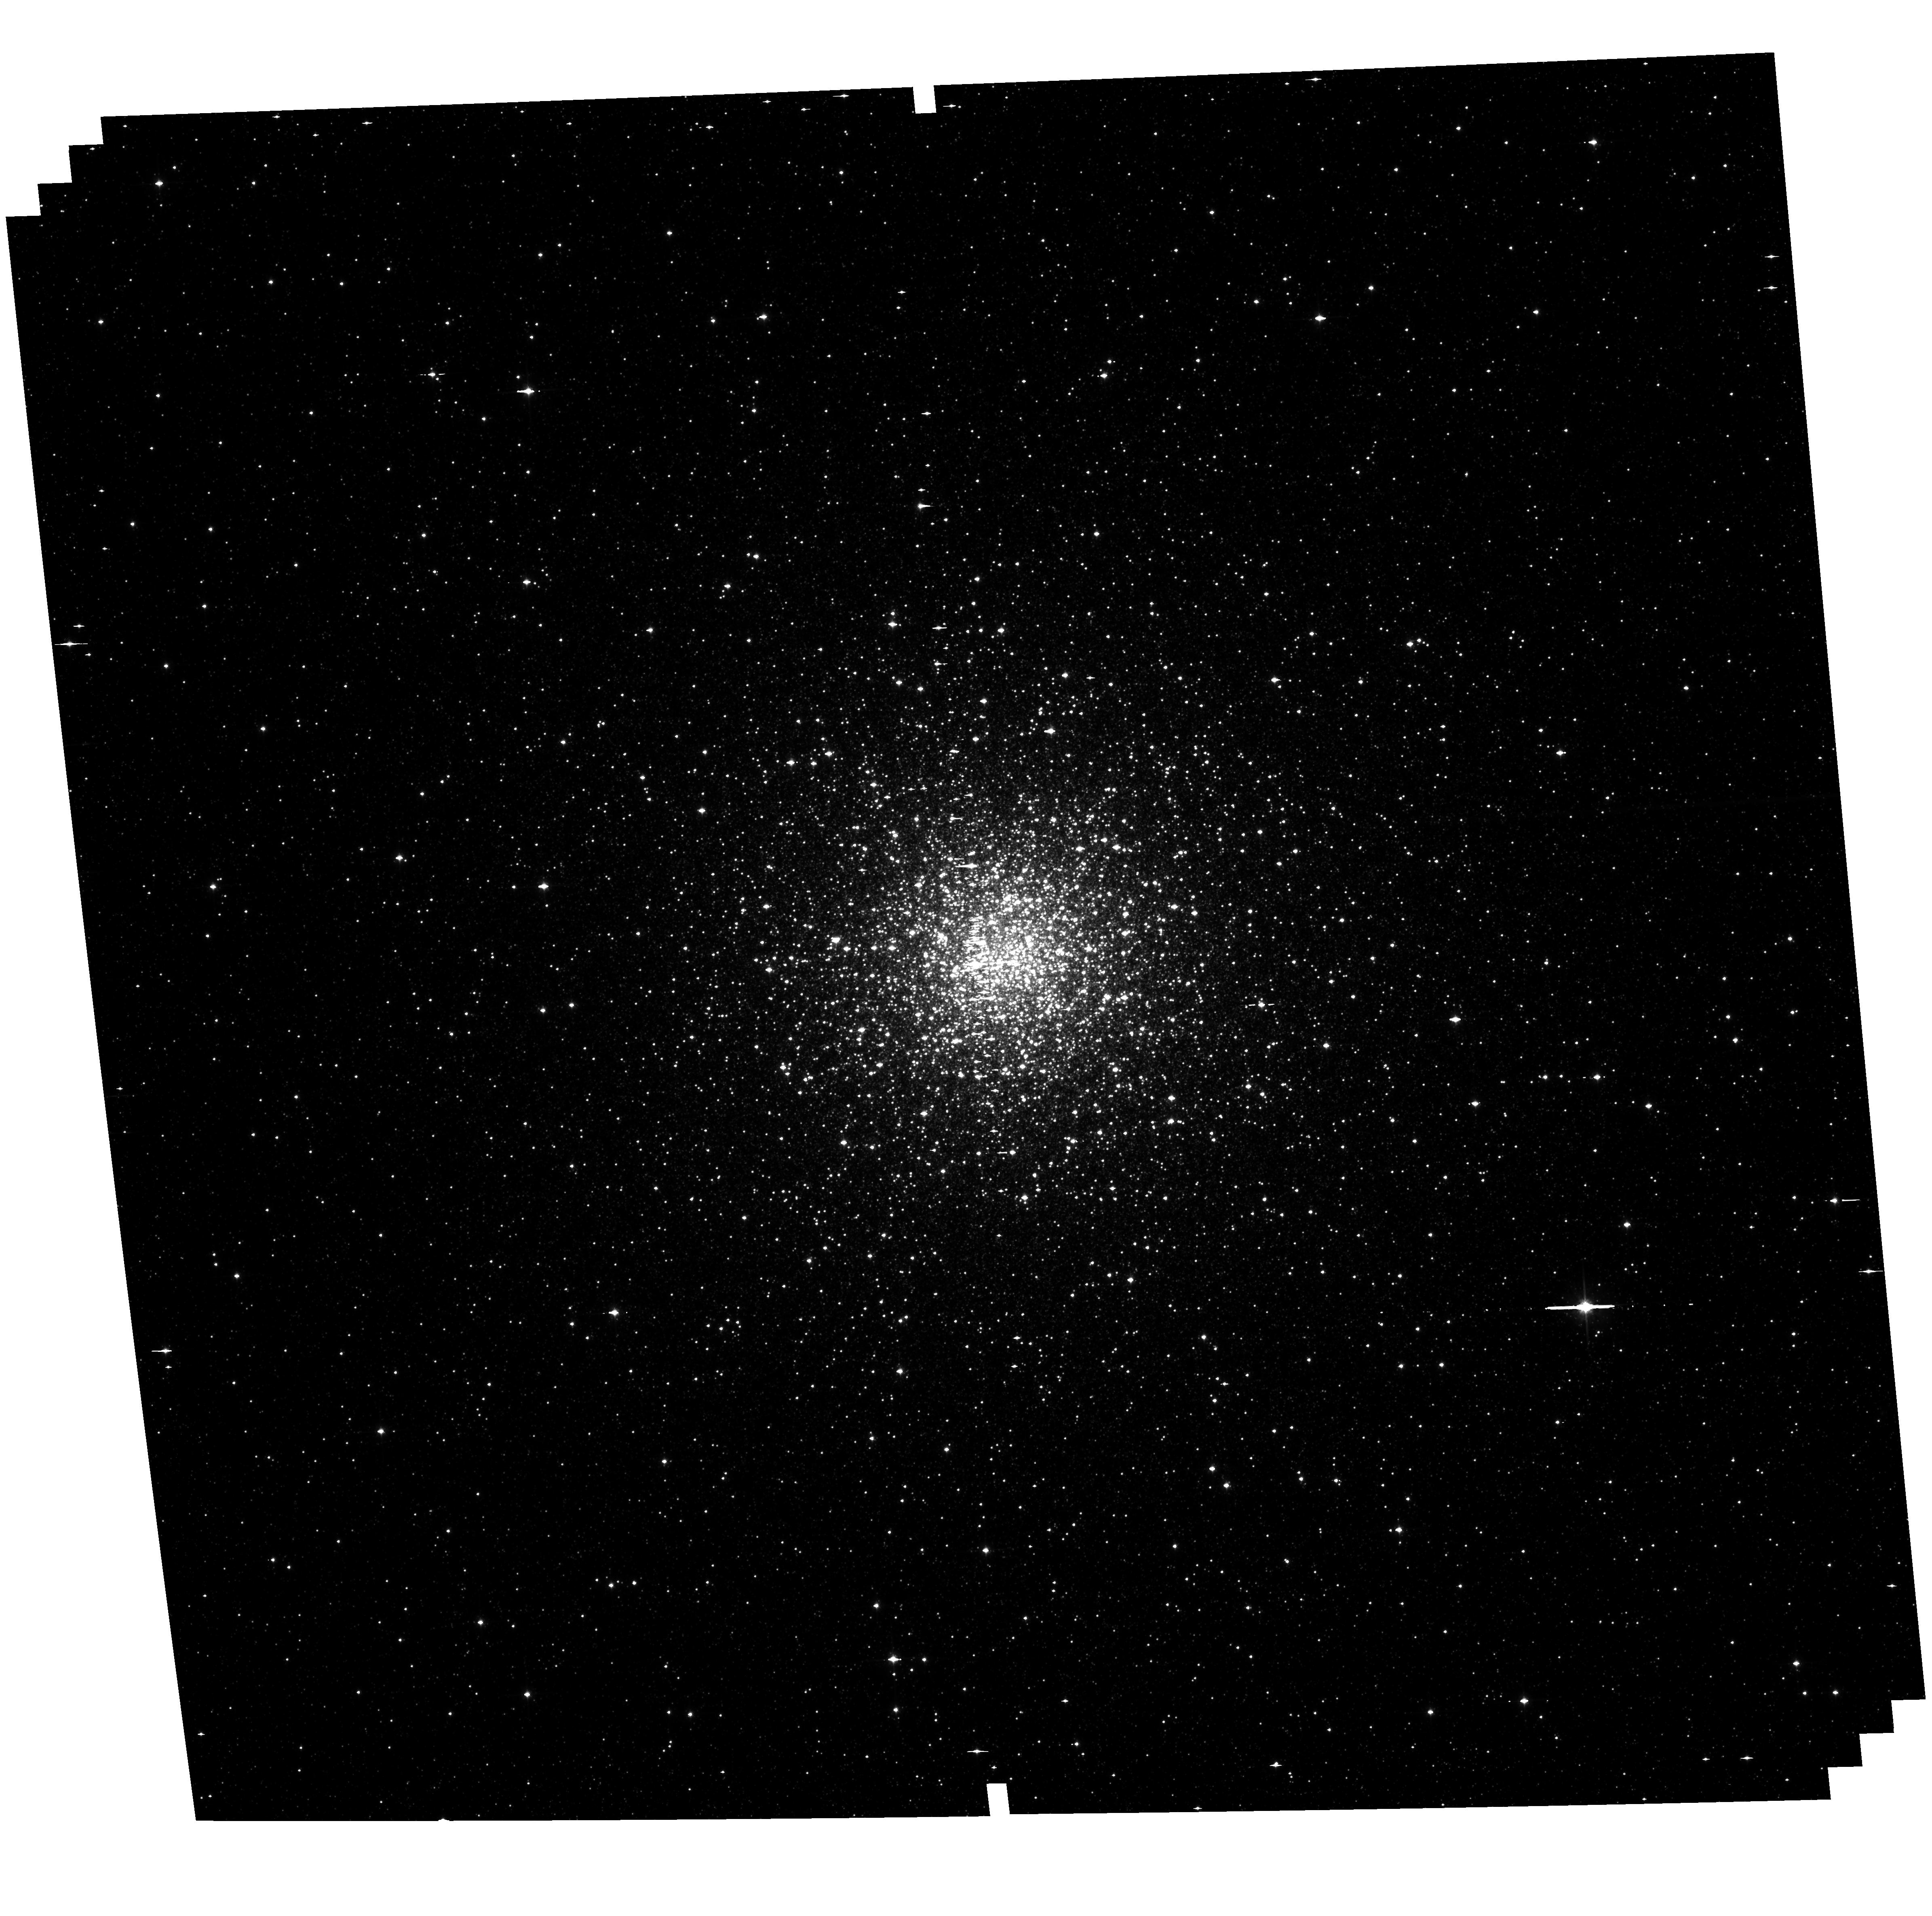
Target: NGC6441. Instrument: ACS/WFC. Filter: F814W. Exposure: 23 min. Observation ID: hst_16298_28_acs_wfc_f814w_jeaz28

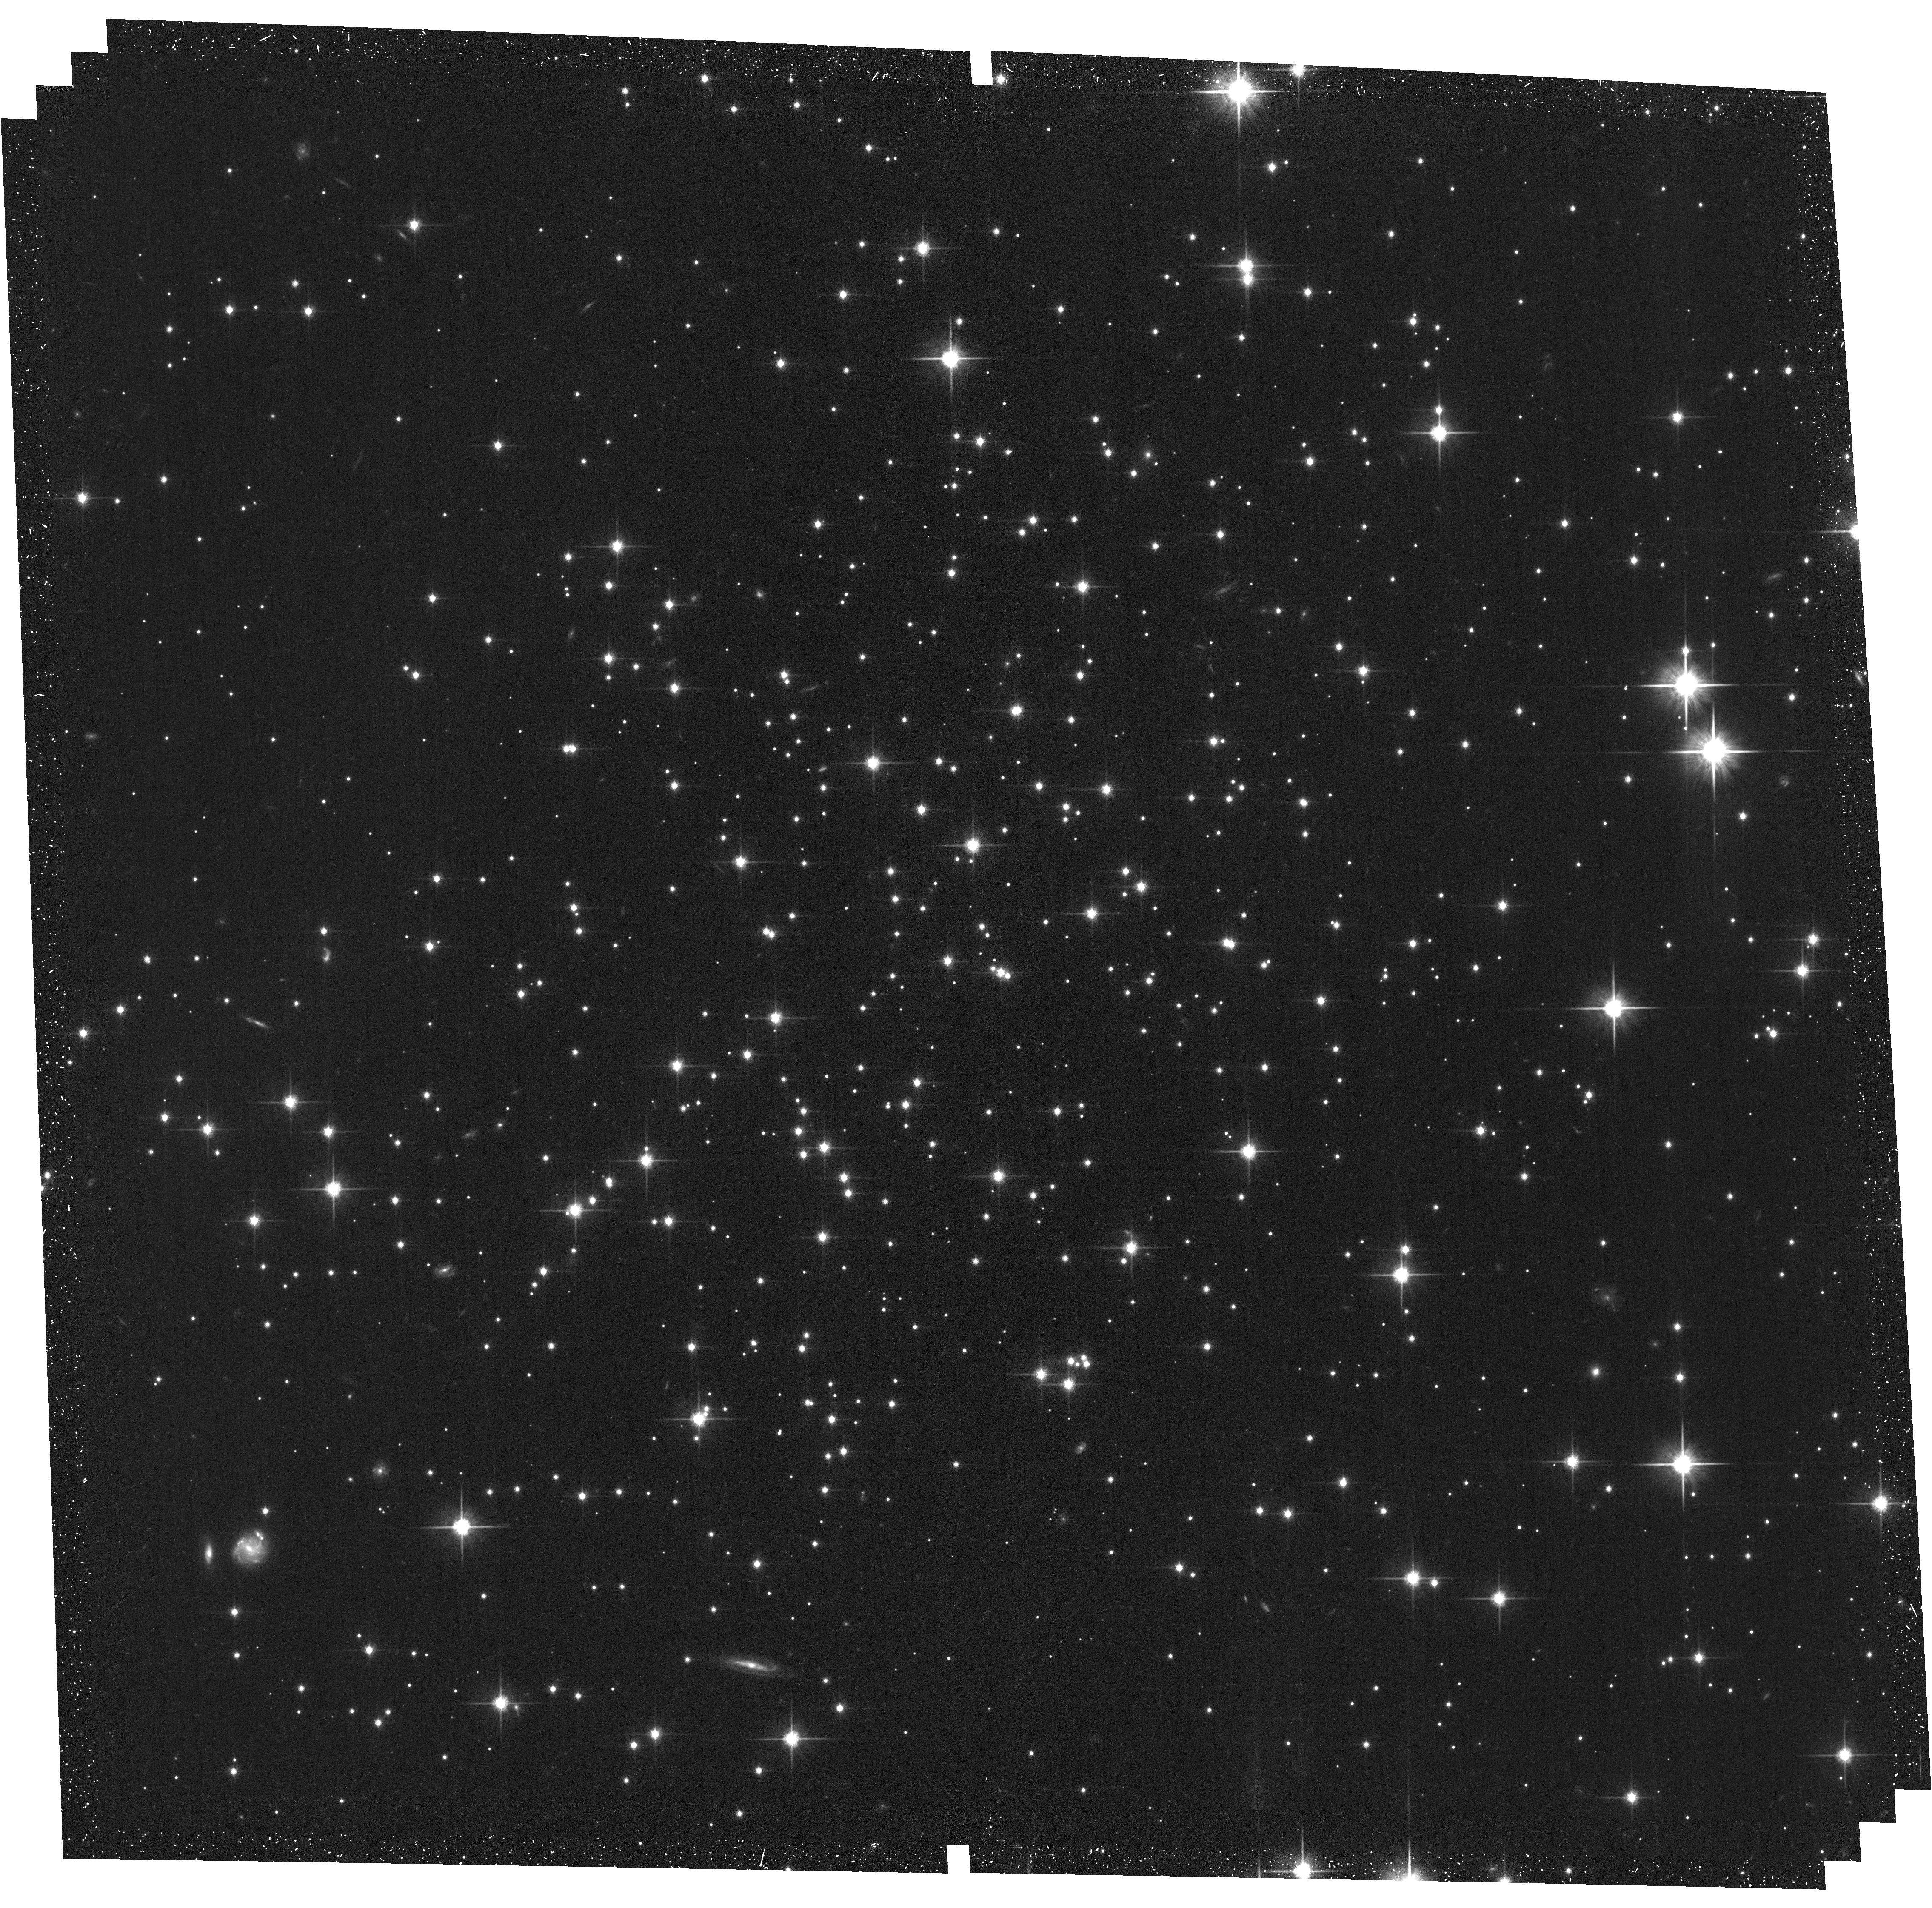
Target: E3. Instrument: ACS/WFC. Filter: F814W. Exposure: 23 min. Observation ID: hst_16298_05_acs_wfc_f814w_jeaz05

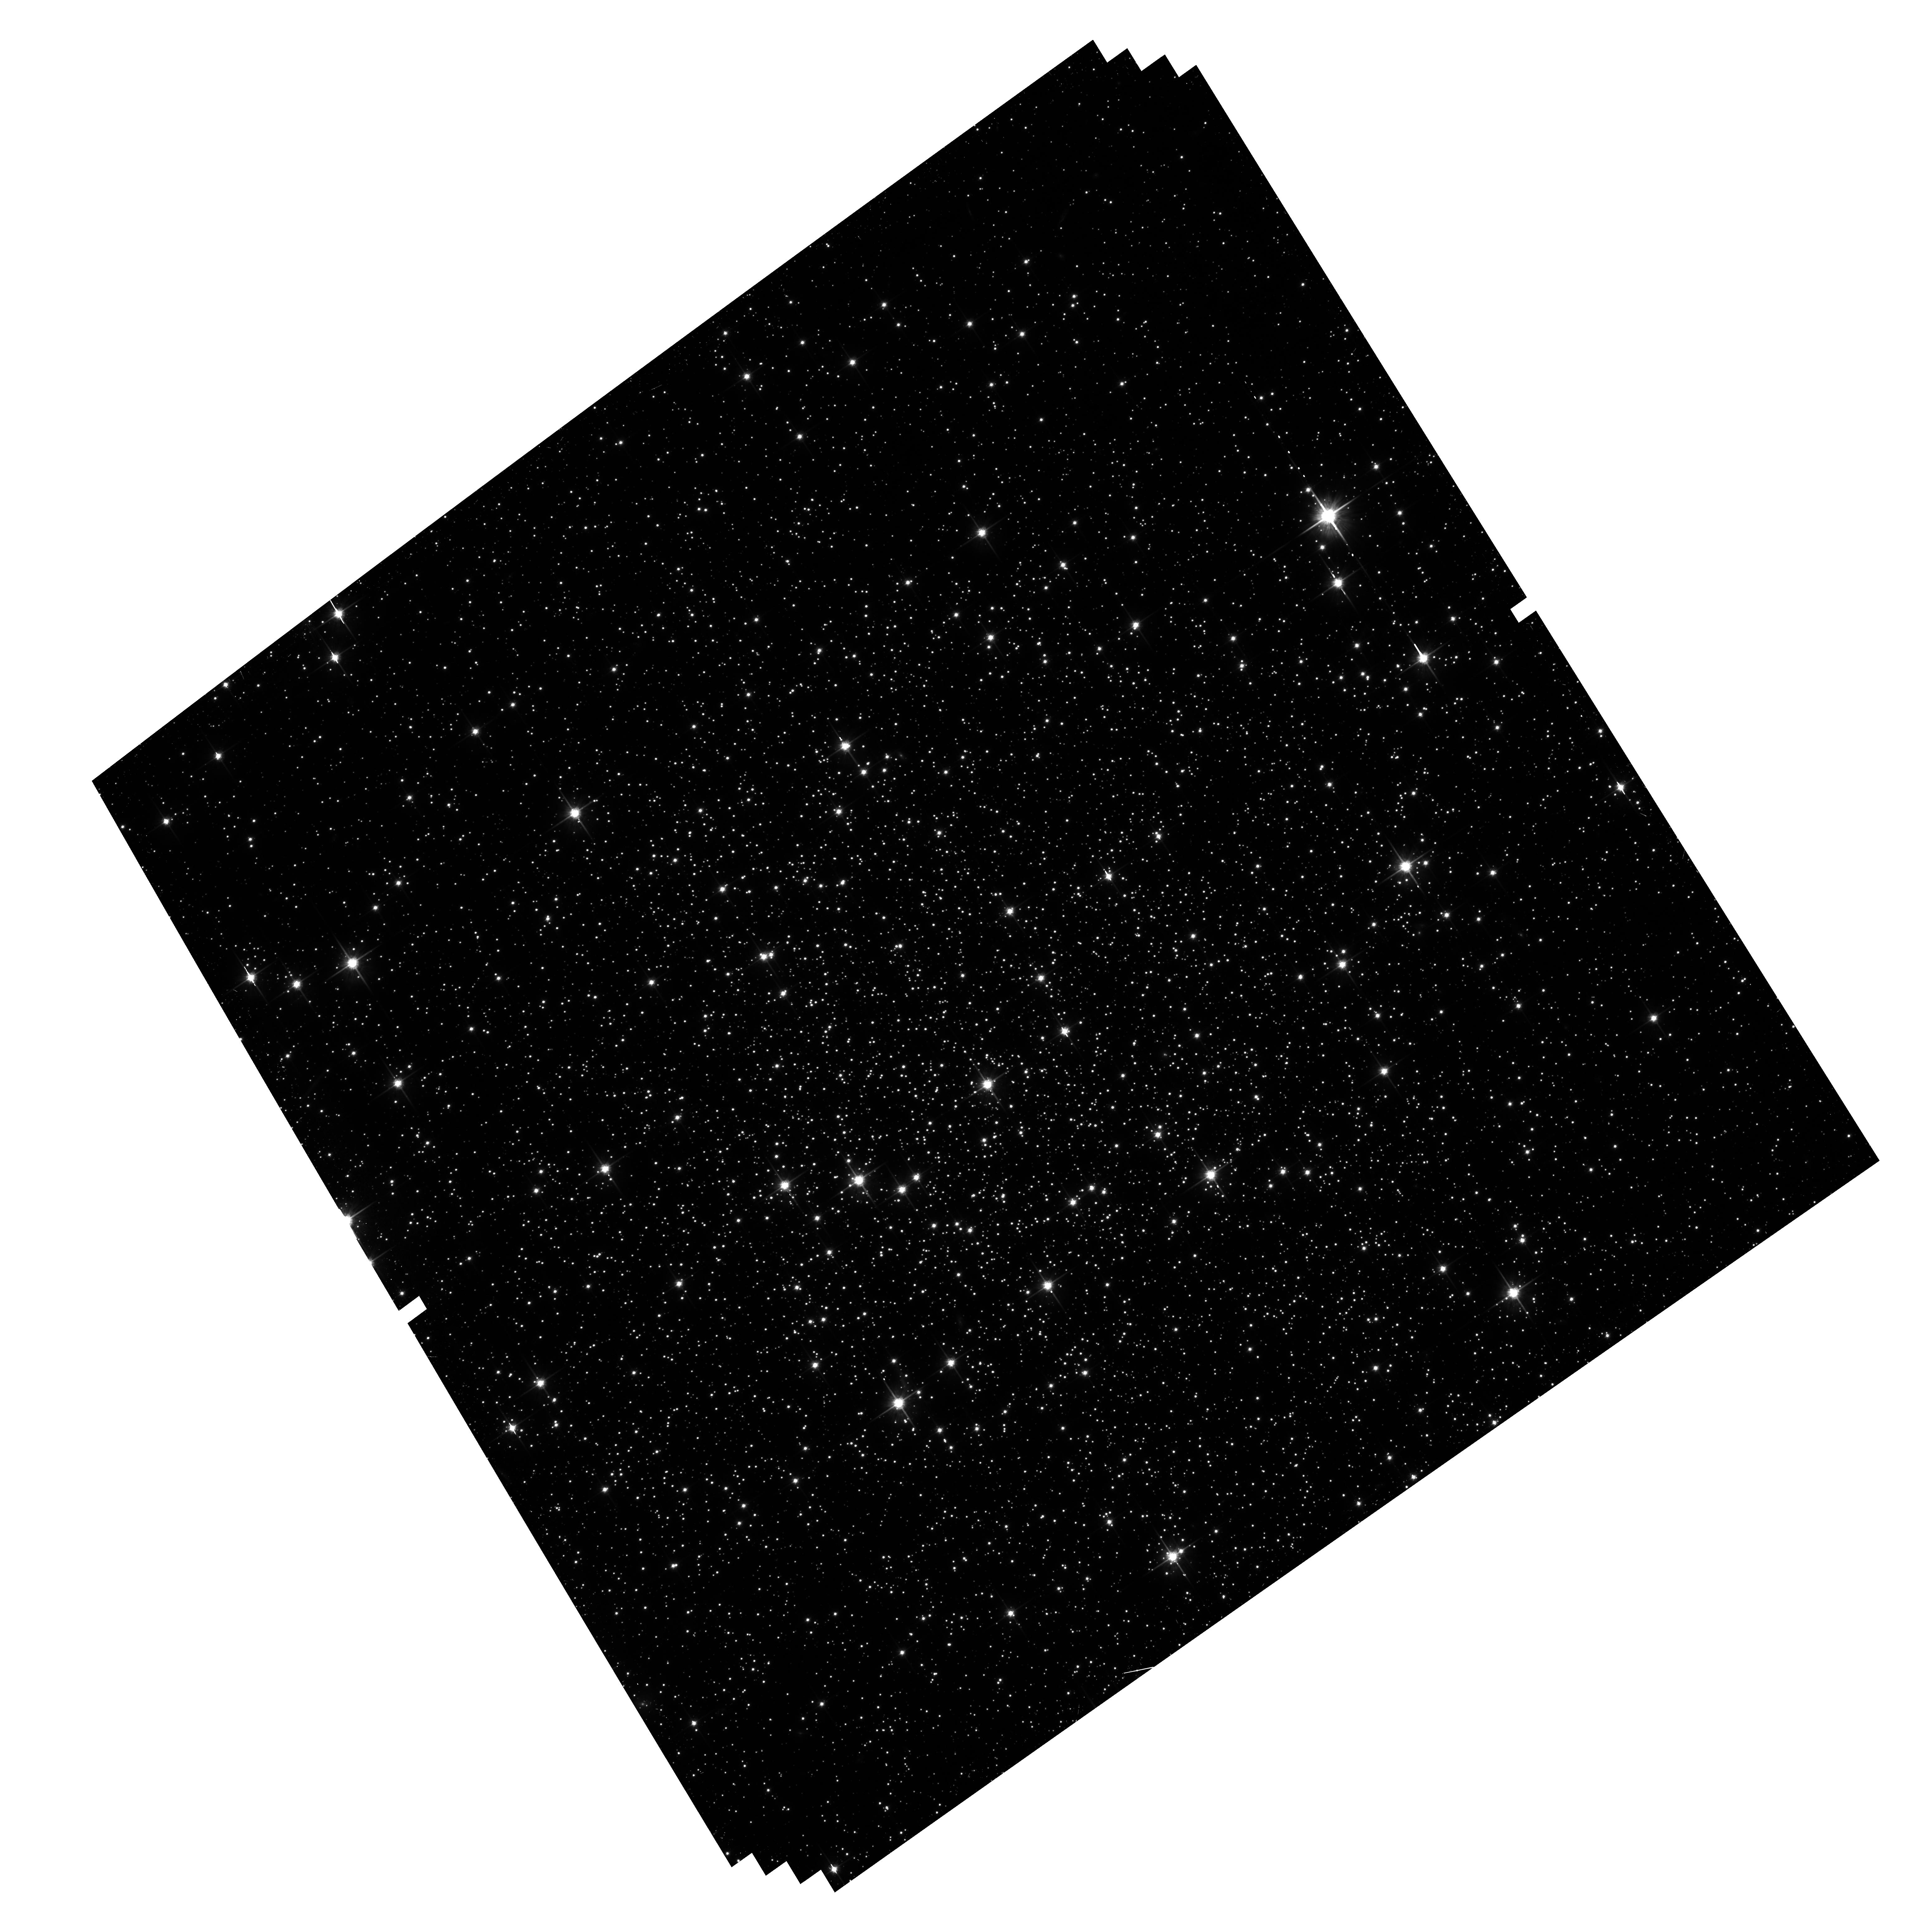
Target: NGC288. Instrument: ACS/WFC. Filter: F814W. Exposure: 23 min. Observation ID: hst_16298_01_acs_wfc_f814w_jeaz01

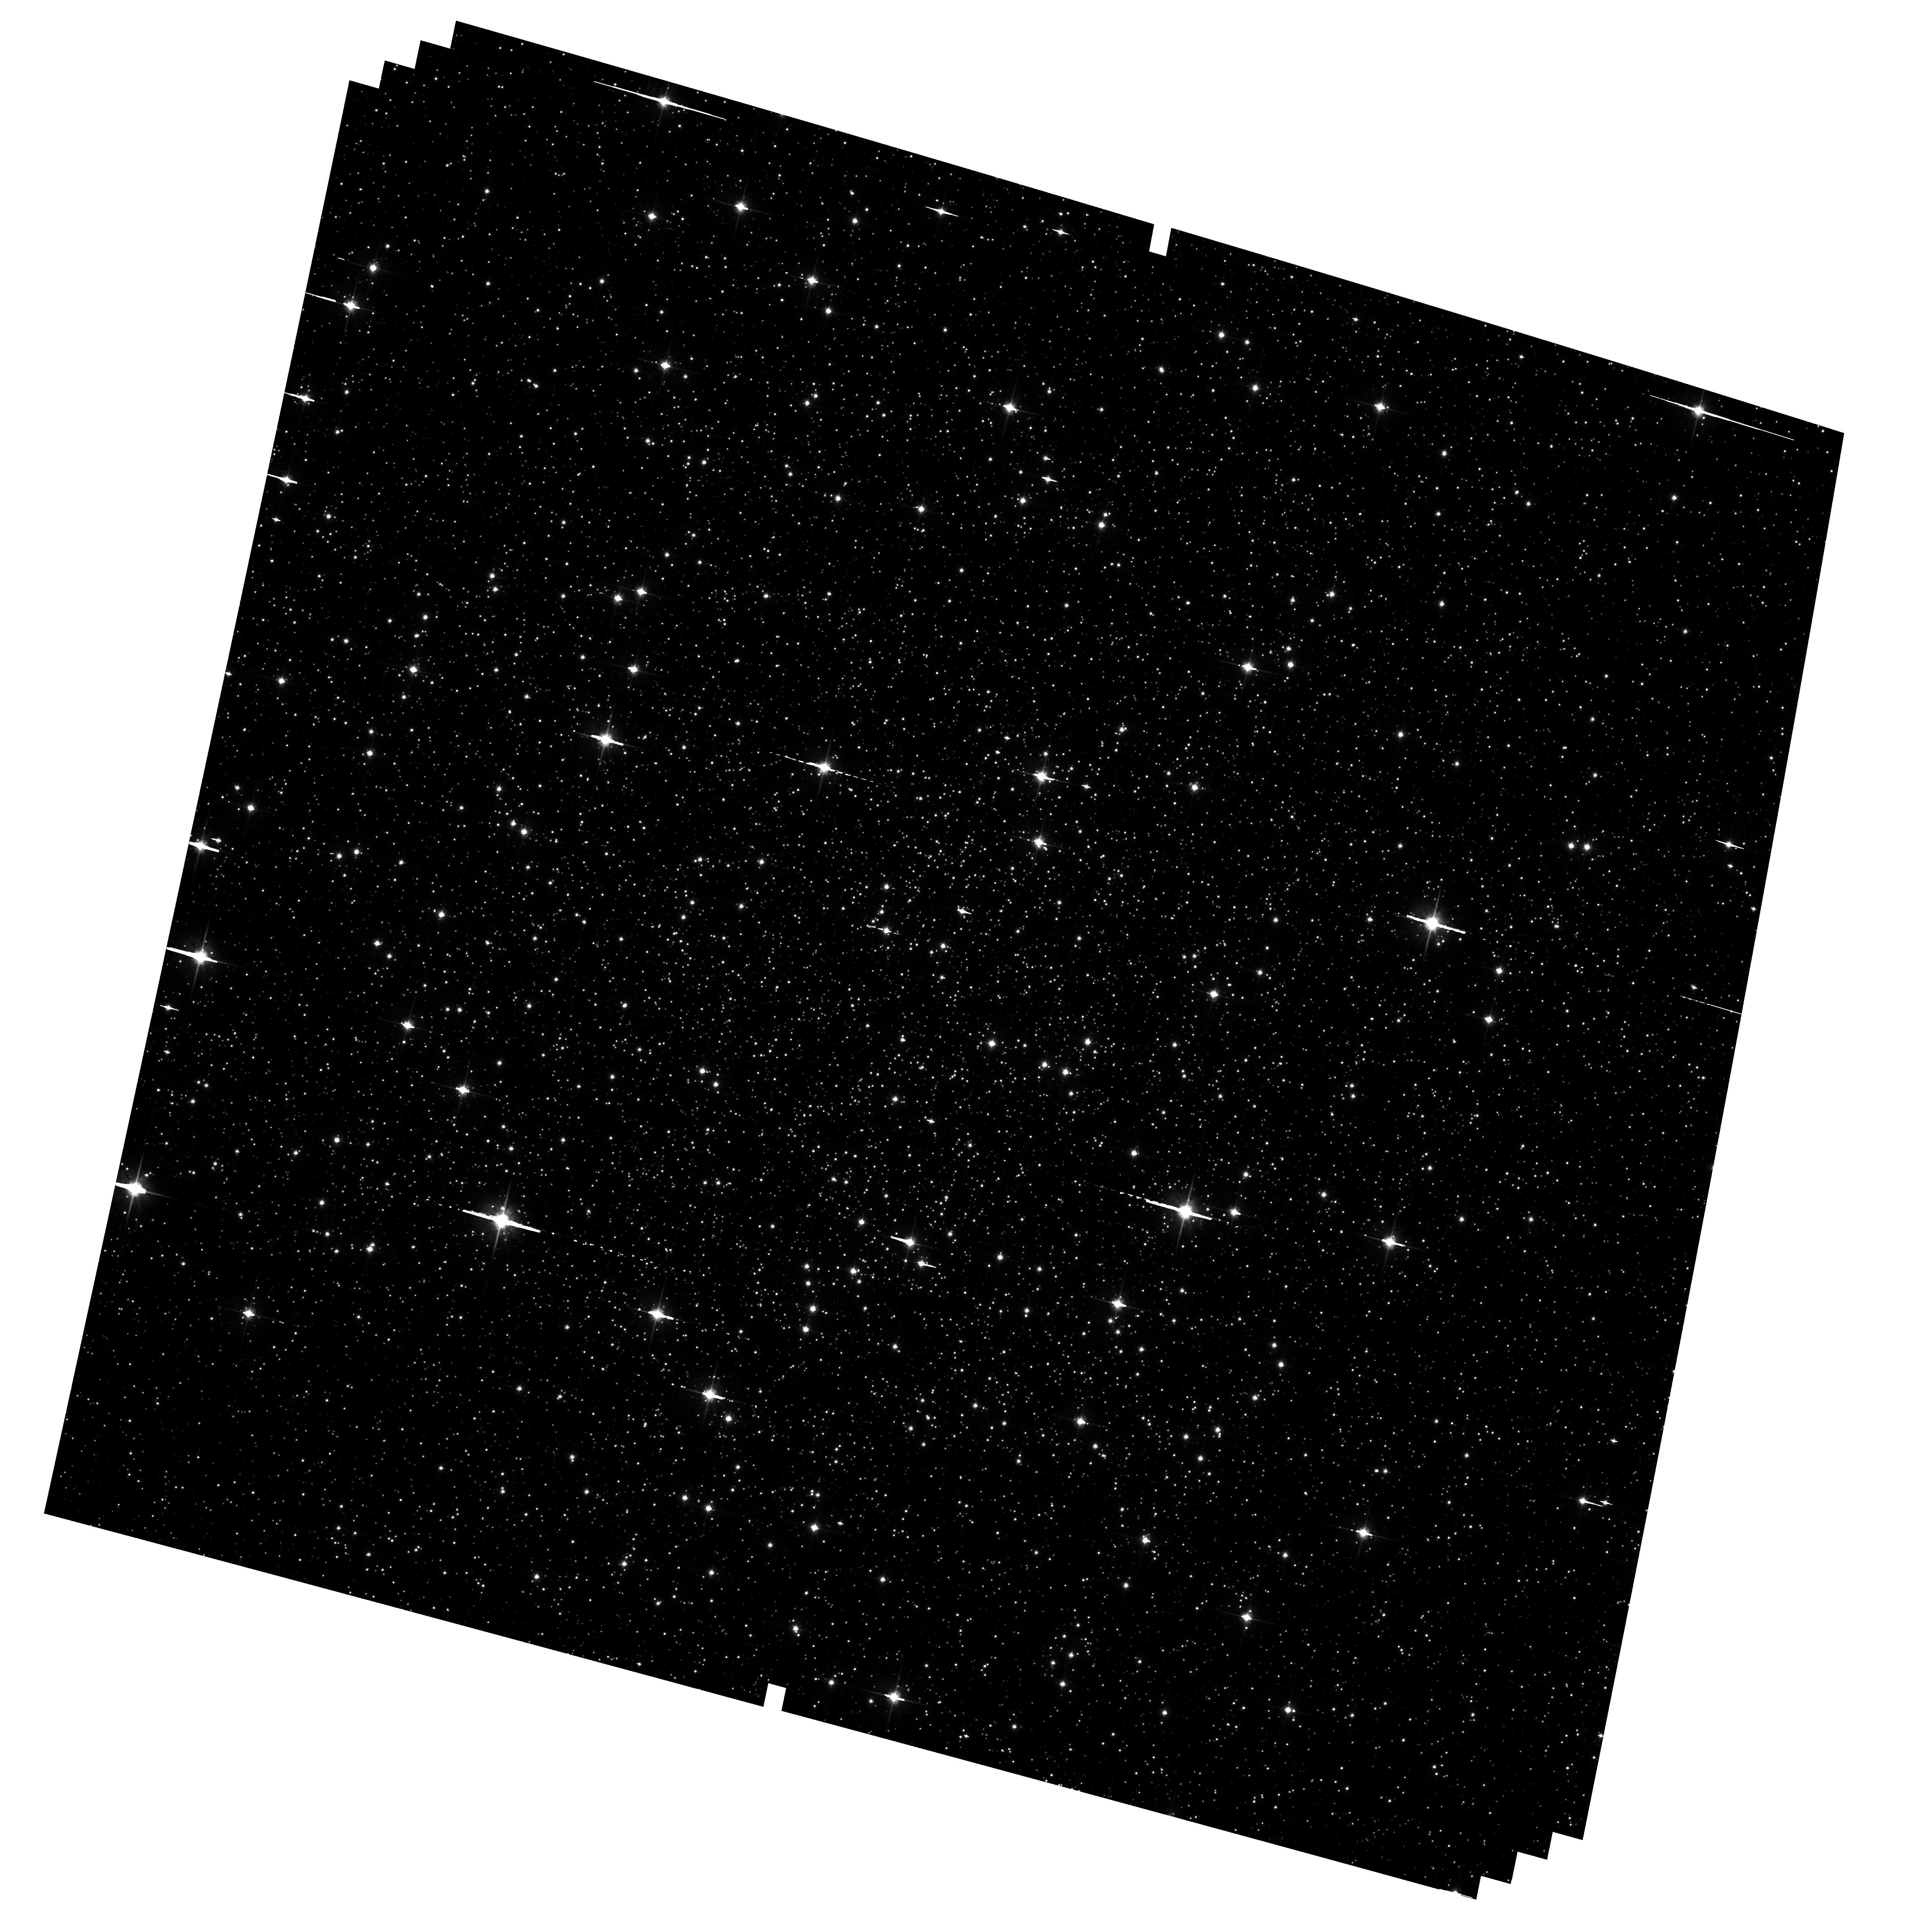
Target: NGC6809. Instrument: ACS/WFC. Filter: F814W. Exposure: 23 min. Observation ID: hst_16298_40_acs_wfc_f814w_jeaz40

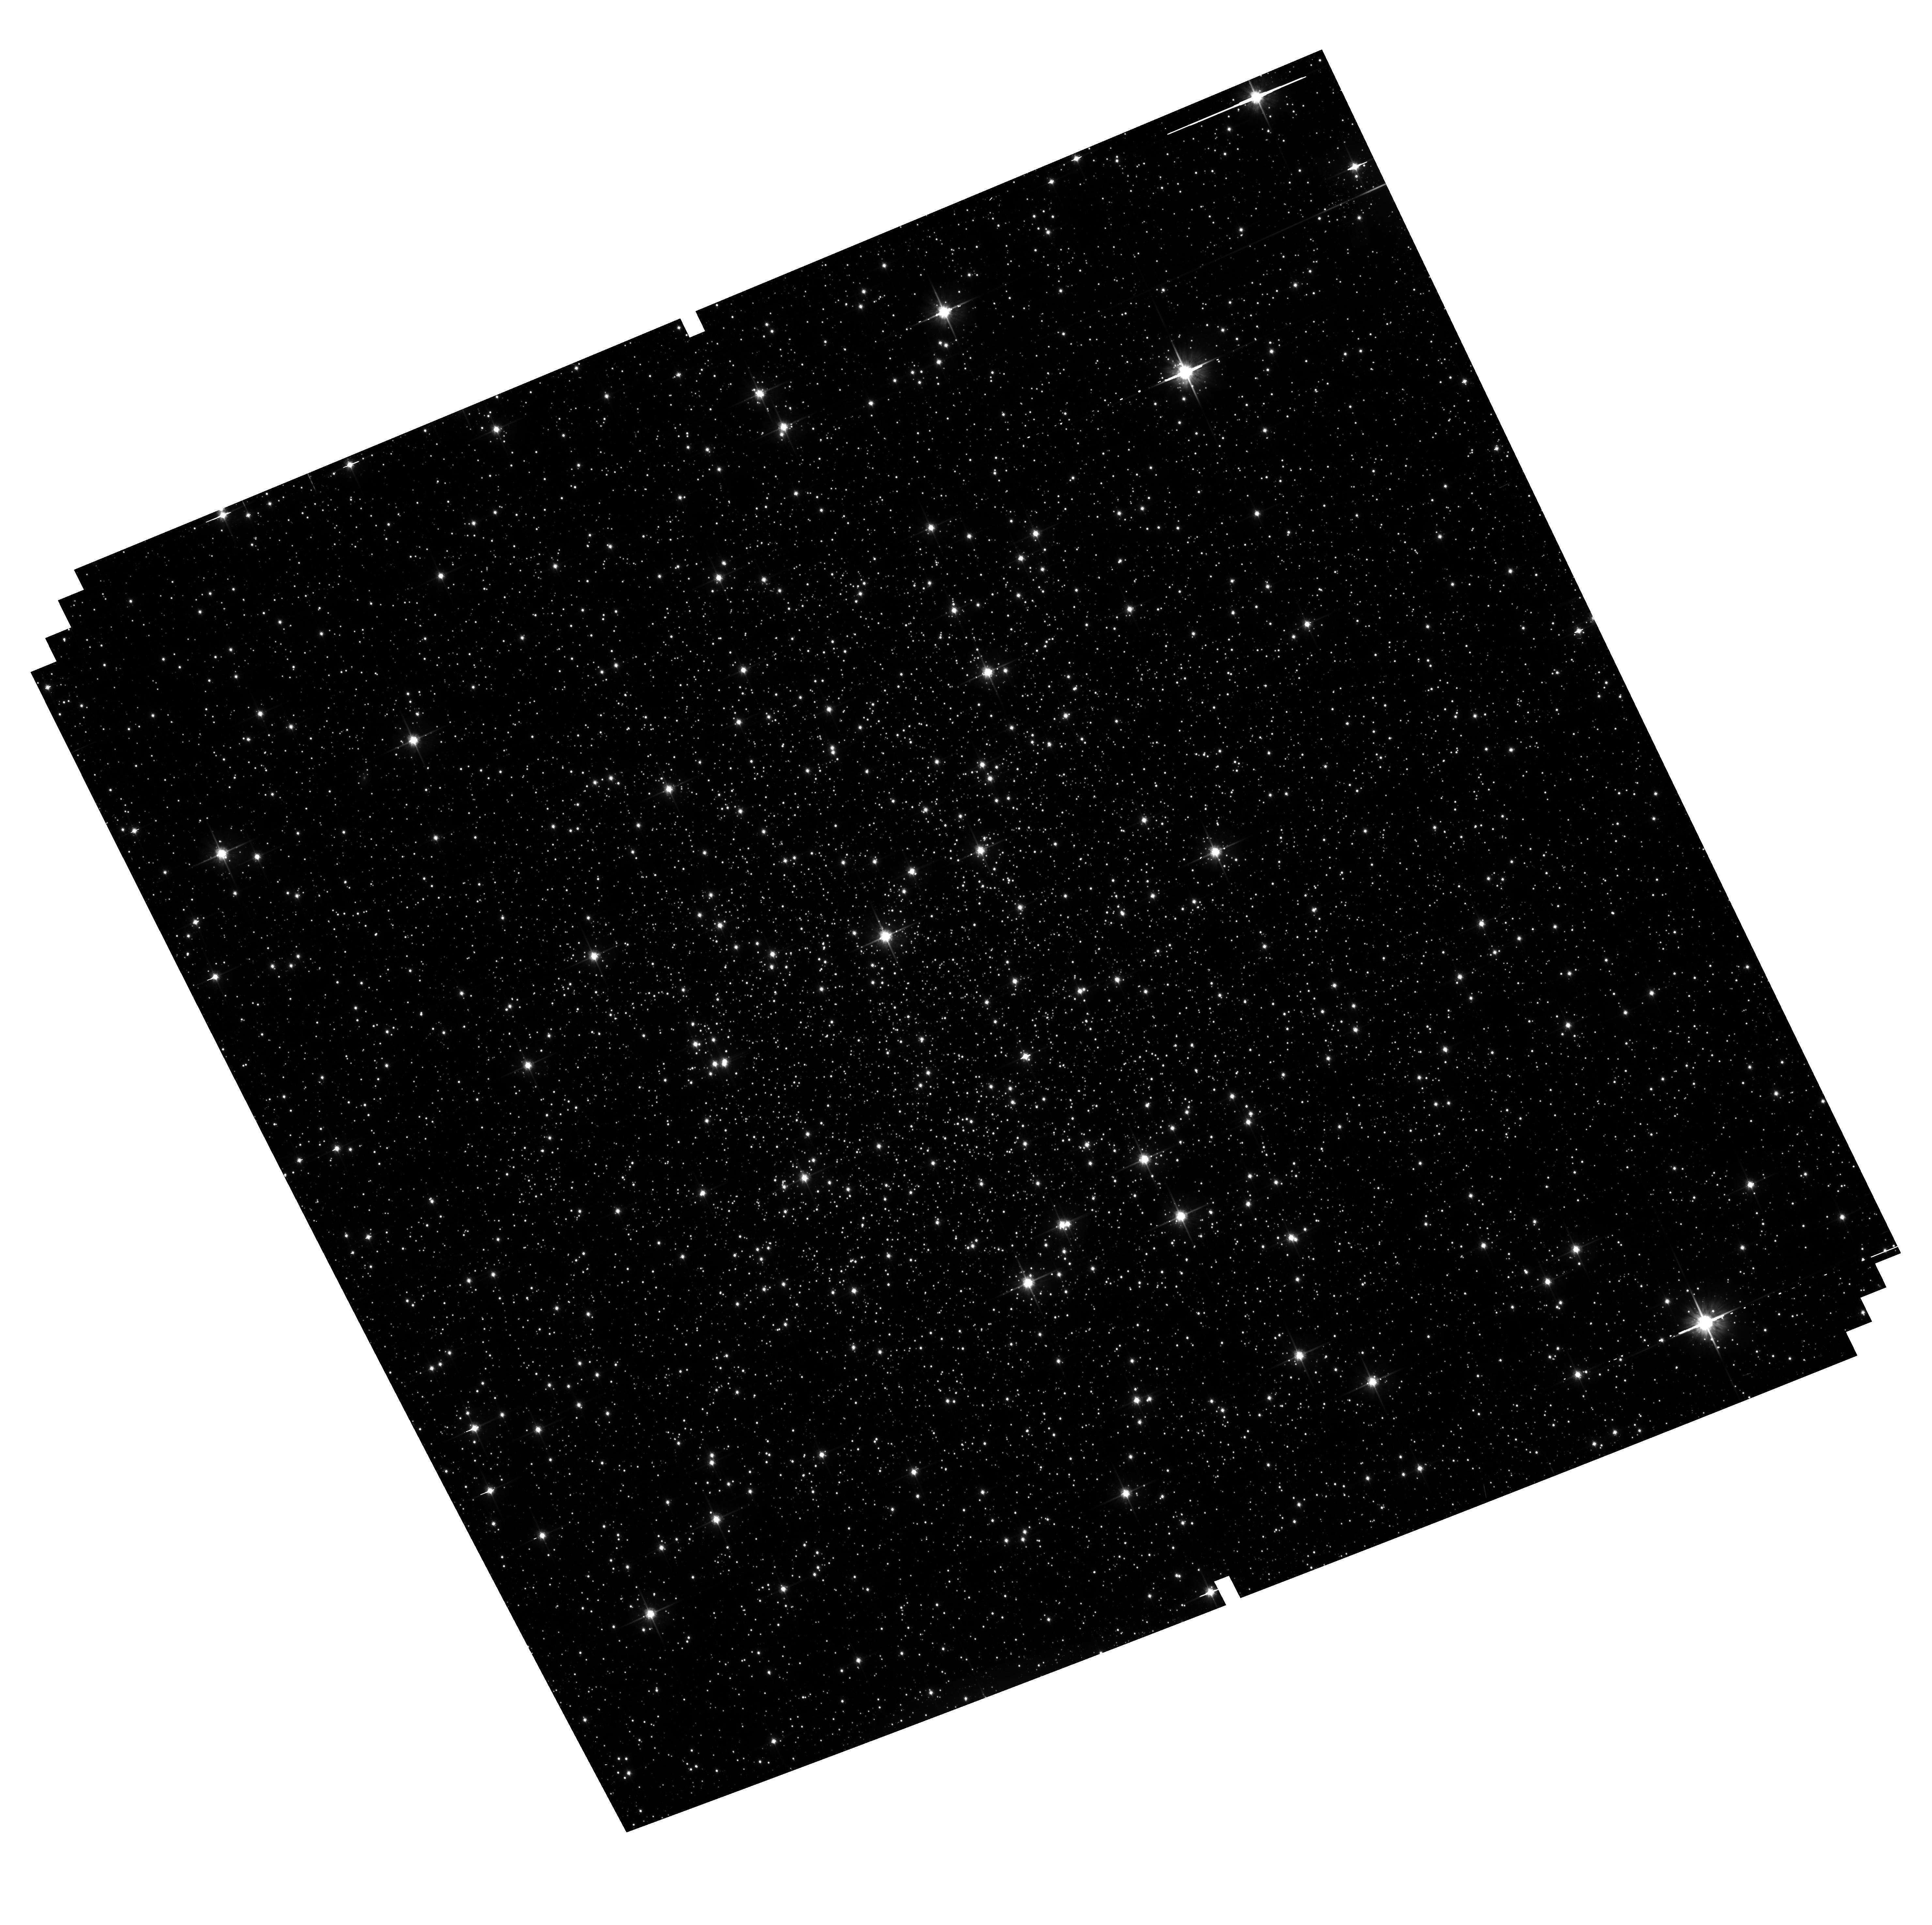
Target: LYNGA7. Instrument: ACS/WFC. Filter: F814W. Exposure: 23 min. Observation ID: hst_16298_15_acs_wfc_f814w_jeaz15

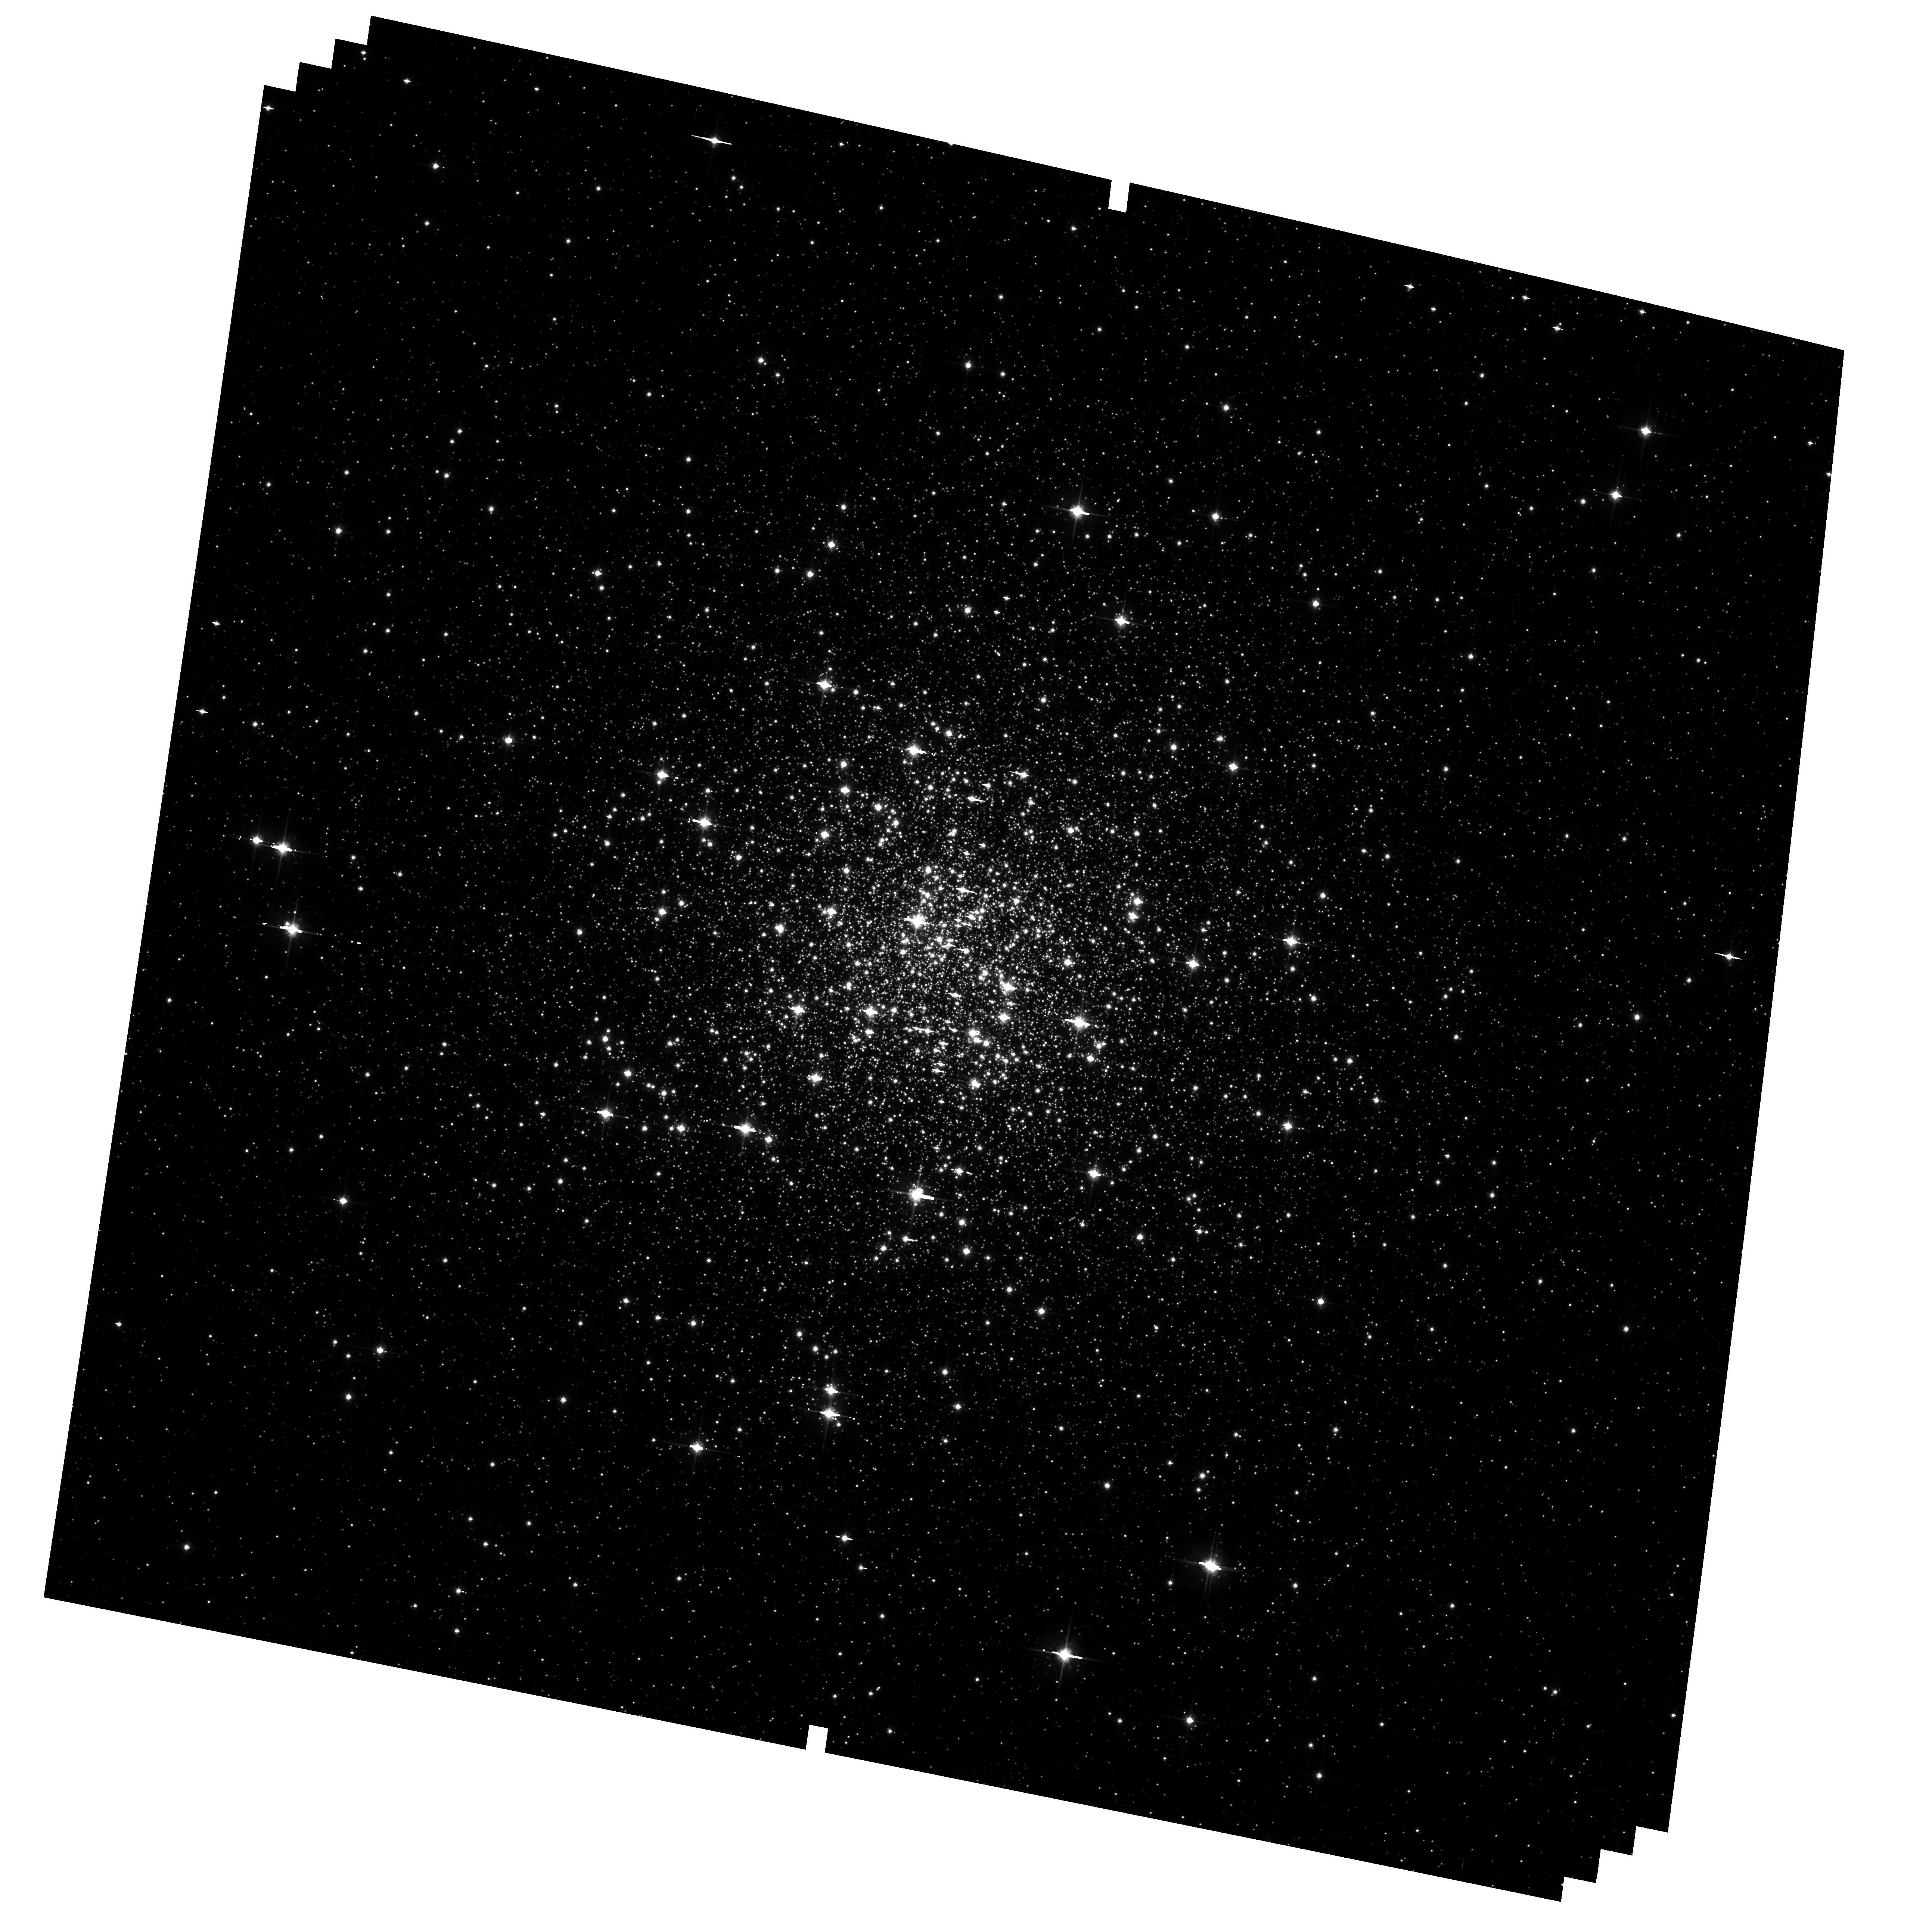
Target: NGC6637. Instrument: ACS/WFC. Filter: F814W. Exposure: 23 min. Observation ID: hst_16298_33_acs_wfc_f814w_jeaz33

Enhancing the astrometric legacy of HST for globular clusters (PI: Libralato, Mattia)

Fifteen years ago, the ACS Survey of Galactic Globular Clusters (GO-10775) imaged the cores of 66 Galactic globular clusters to construct a uniform database of deep V and I photometry in hopes of tying up the few loose ends that remained in these simple populations. At the time of the survey, we were just beginning to understand that globular clusters do not consist of simple single populations but rather are made up of complicated multiple populations (mPOPs). Since this initial survey, clusters have been studied intensely by HST to understand the mPOP phenomenon. Unfortunately, the UV-focused nature of the mPOP studies meant that the new observations rarely matched the depth of the original survey. As a result, proper motions for stars in different mass groups could not be measured. This is a SNAP proposal to obtain deep second-epoch observations in the cores of the 44 of the original 66 clusters for which there is inadequate archive data. By measuring proper motions for stars in different mass groups along the main sequence, we can properly probe the dynamical state of each cluster in terms of equipartition, anisotropy, etc. This goal is perfect for a SNAP program, since the clusters are spread across the sky and we do not need to measure colors for the stars. We simply need see where the stars are today relative to where they were in 2006, with observations that are almost perfectly matched to the first-epoch ACS data. Gaia observations cannot measure faint stars in the cores. Only HST can reach the necessary precision and depth for the proposed science goals. Our SNAP data will have no proprietary period, and our PM catalogs will be made publicly available.